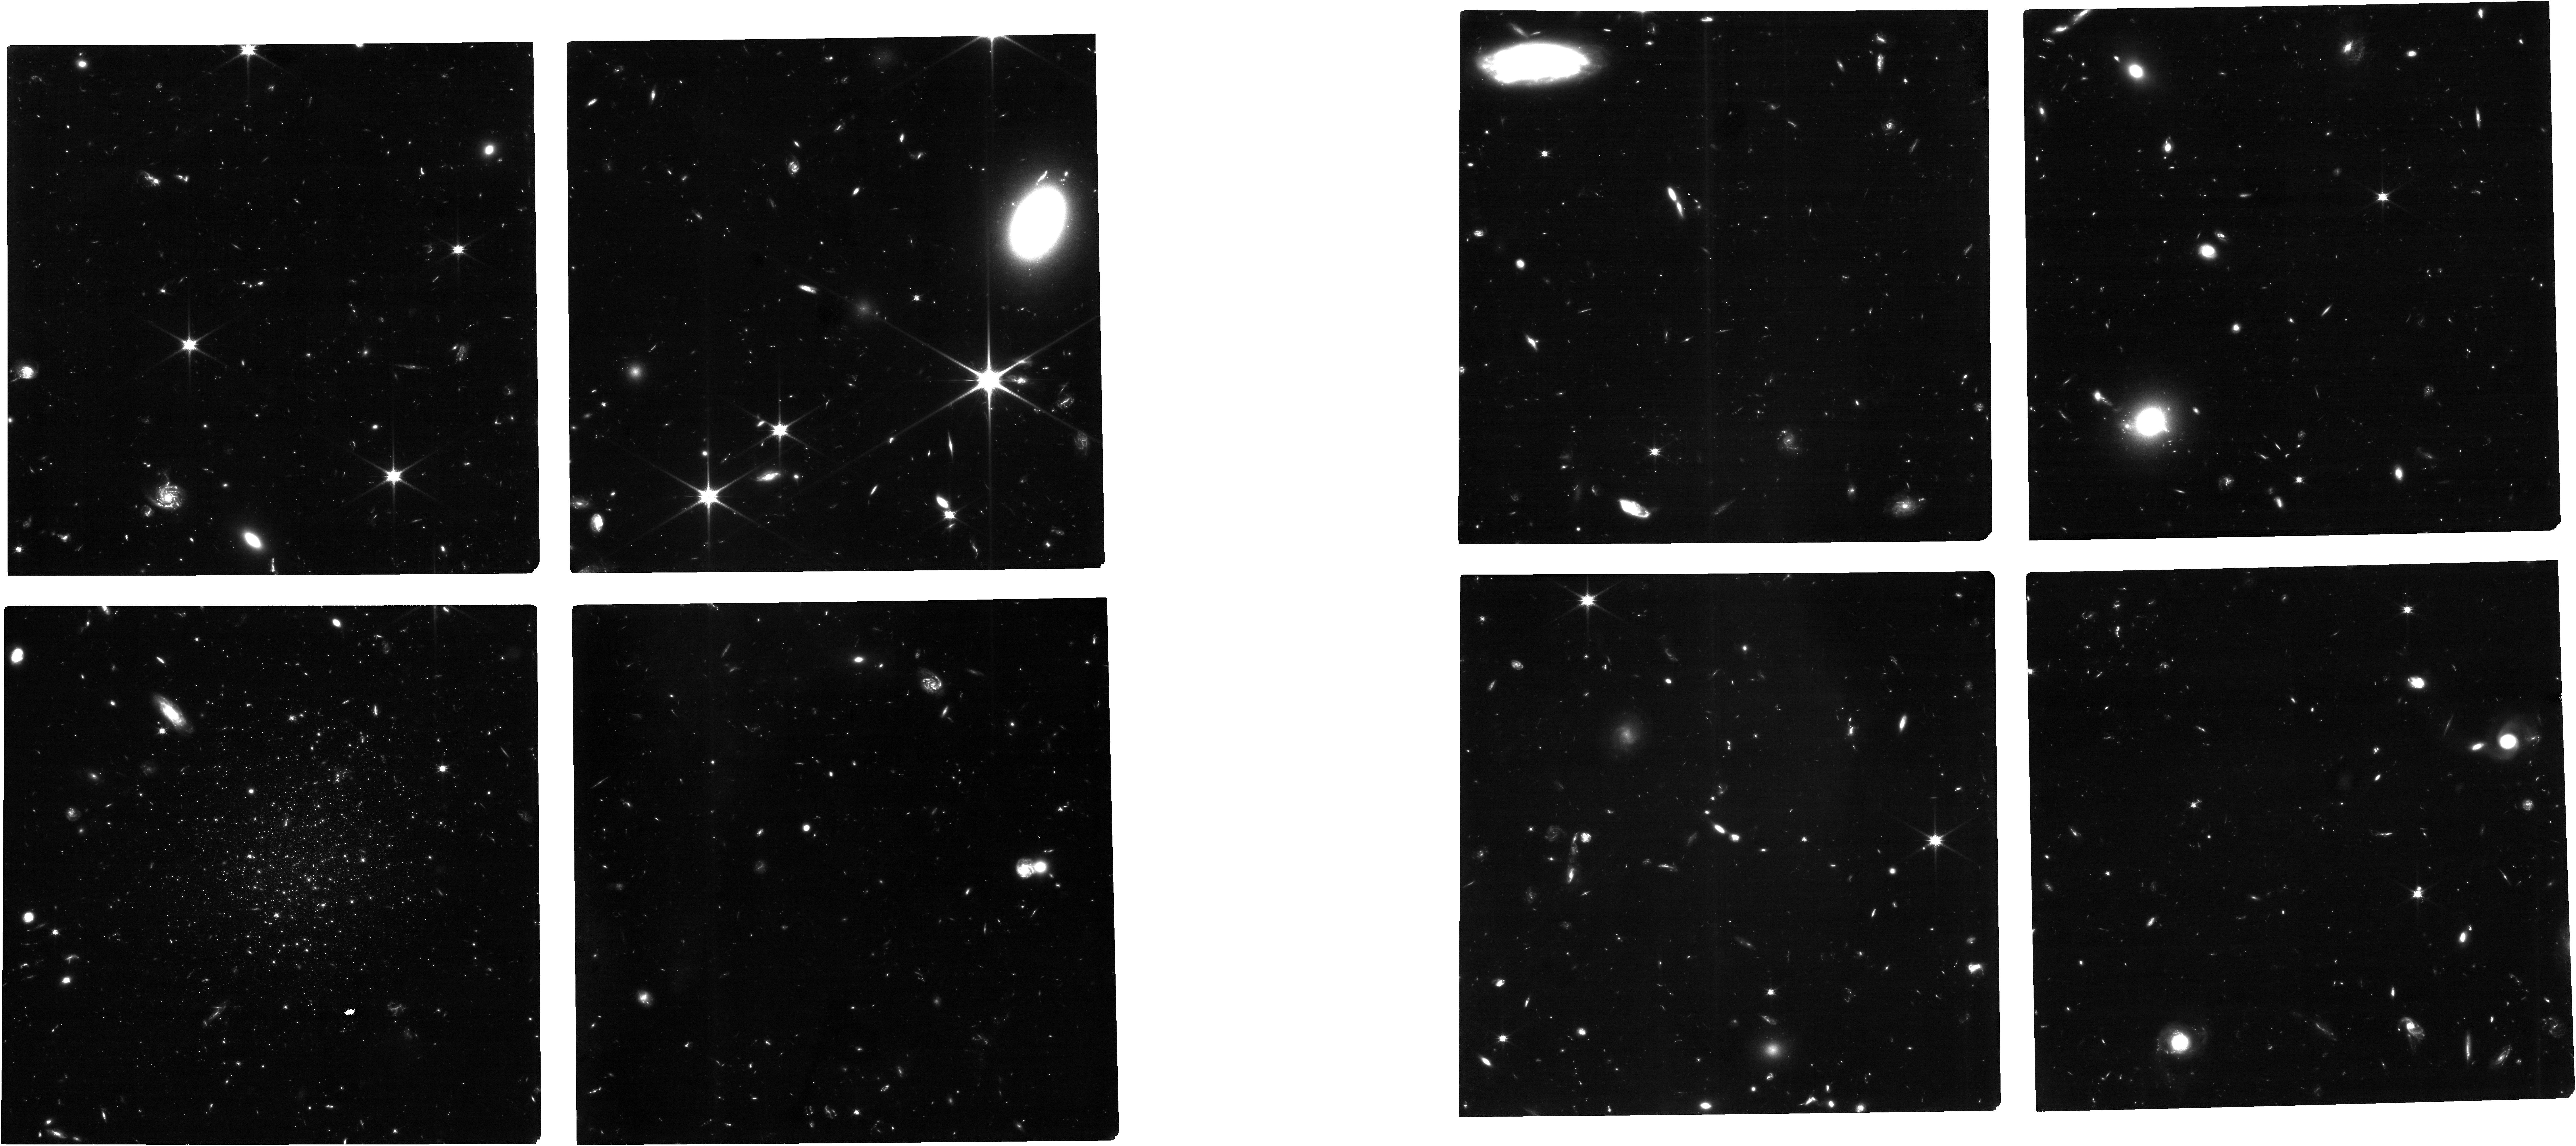
Target: TUCANAB. Instrument: NIRCAM. Filter: F090W. Exposure: 14 h. Observation ID: jw04748-o001_t001_nircam_clear-f090w

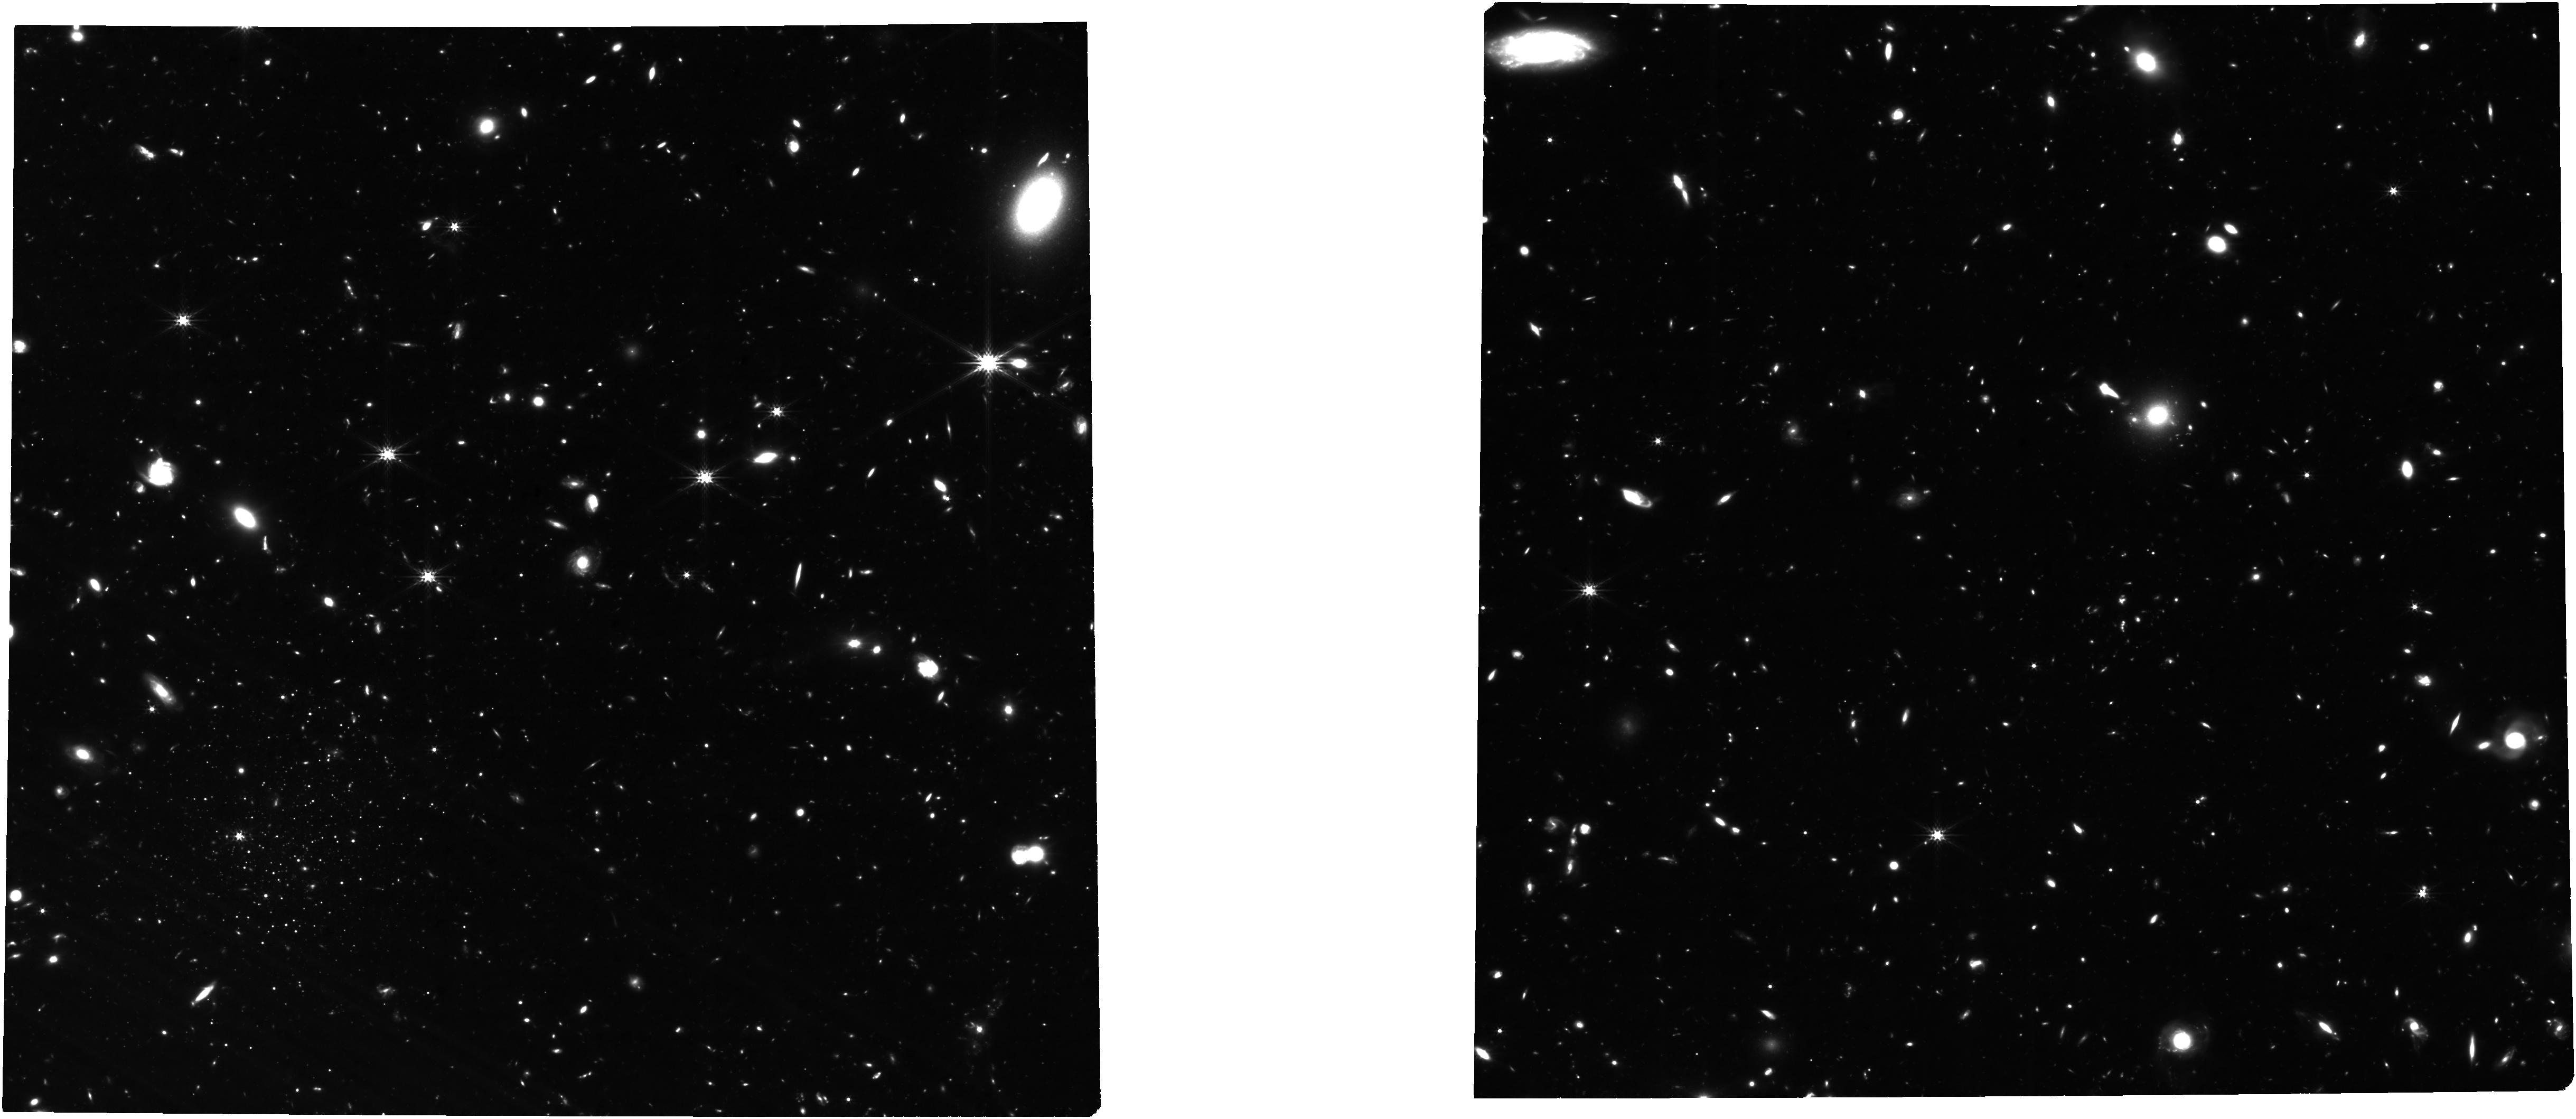
Target: TUCANAB. Instrument: NIRCAM. Filter: F277W. Exposure: 20.8 h. Observation ID: jw04748-o001_t001_nircam_clear-f277w

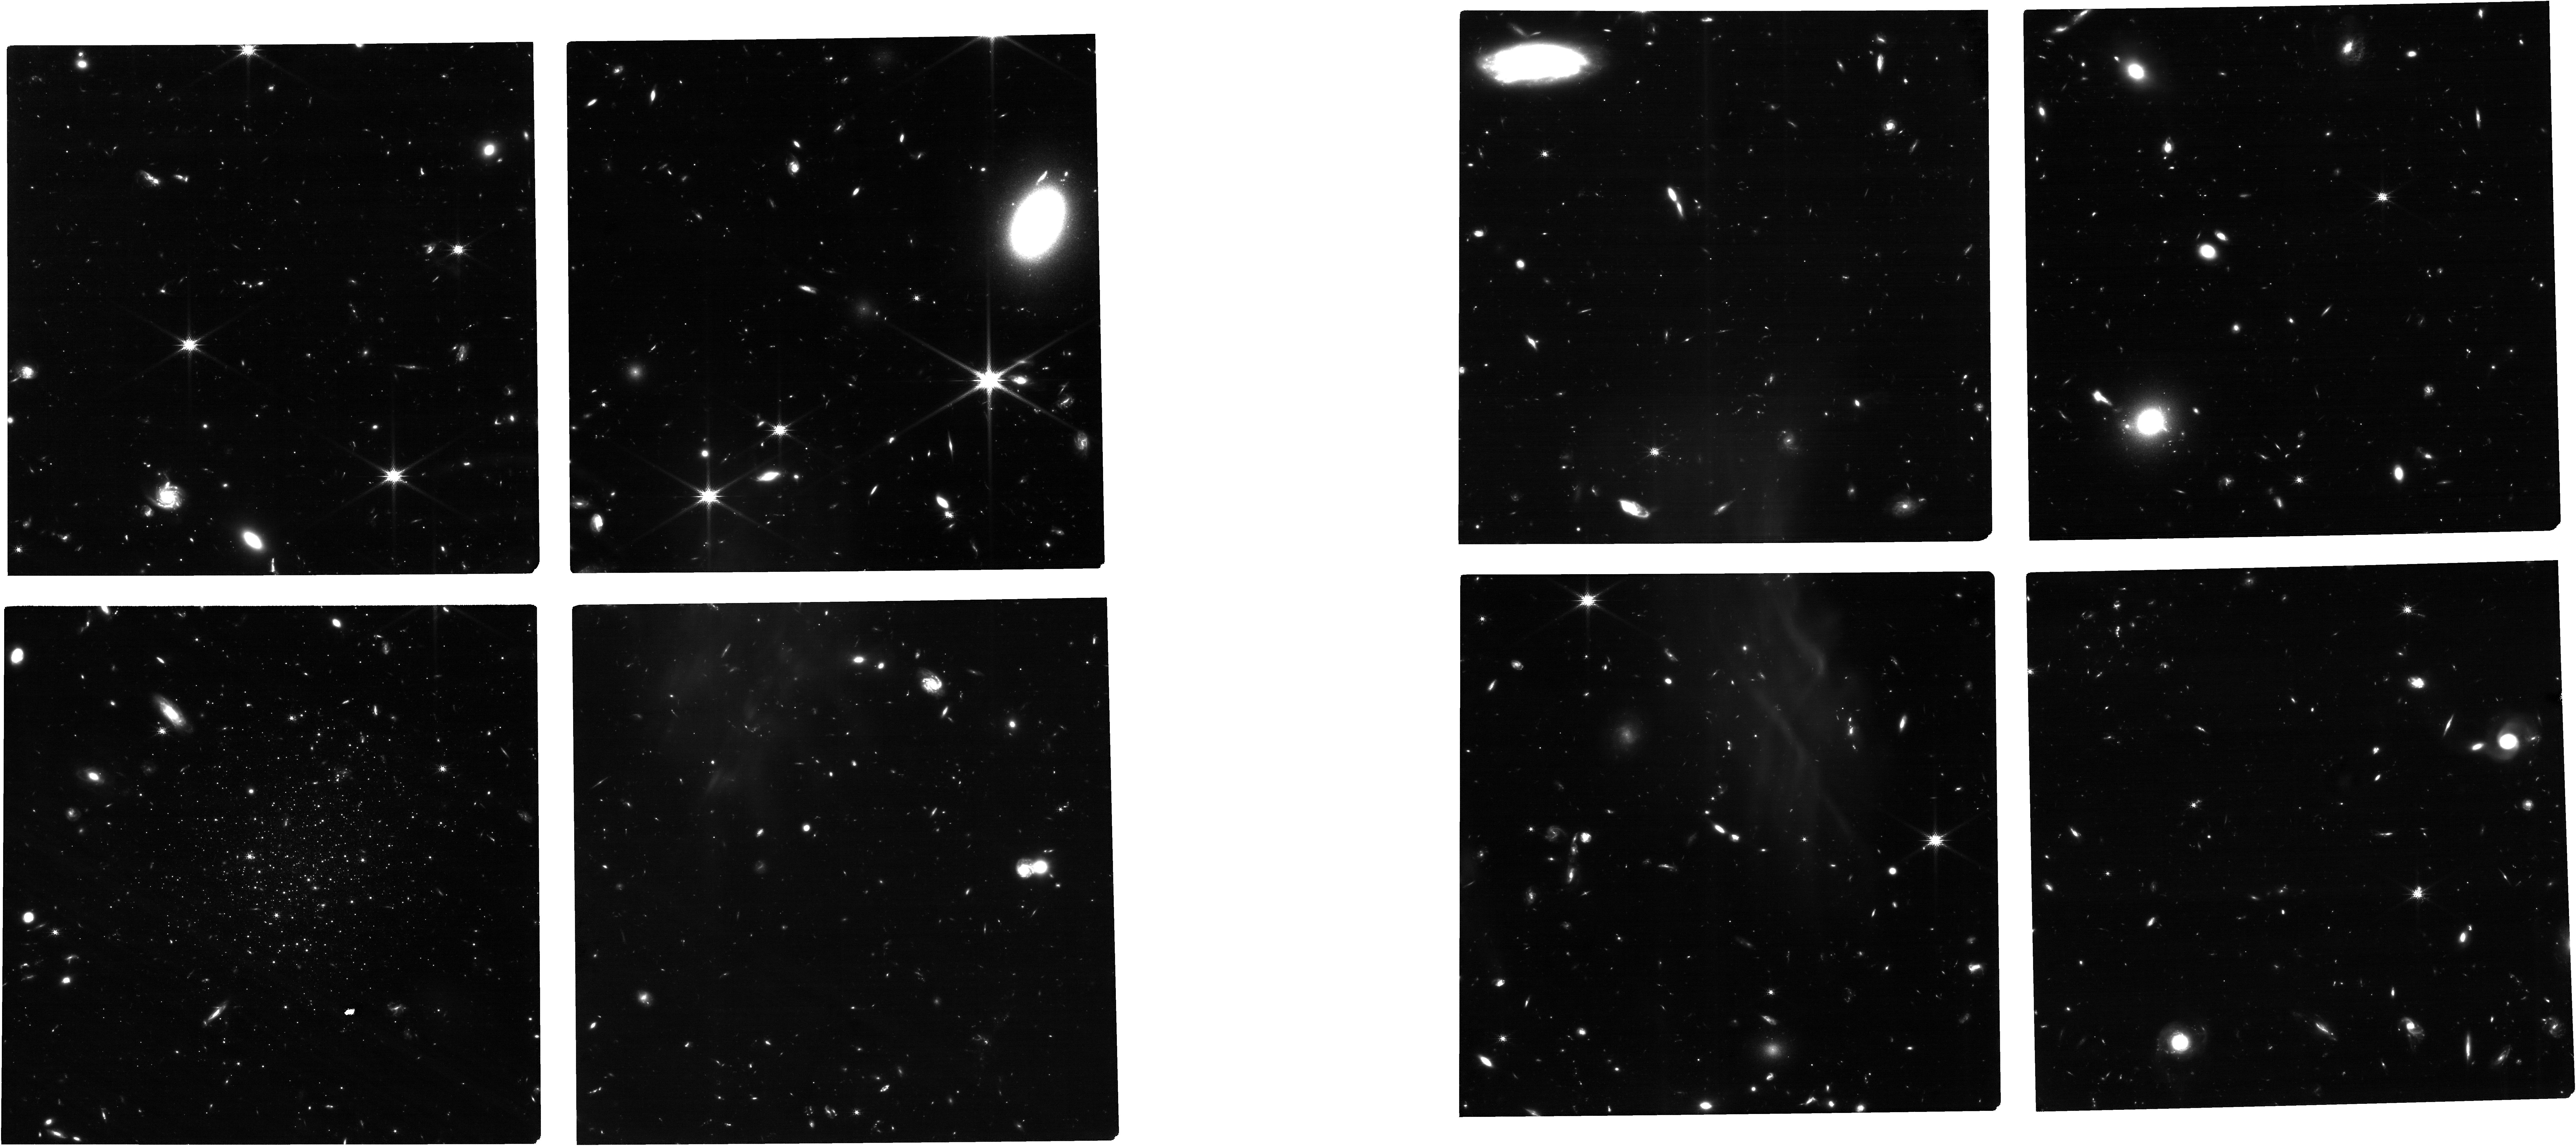
Target: TUCANAB. Instrument: NIRCAM. Filter: F150W. Exposure: 6.9 h. Observation ID: jw04748-o001_t001_nircam_clear-f150w

The Ancient Star Formation History of the Isolated, Quenched Ultra-faint Dwarf Galaxy Tucana B (PI: Sand, David J.)

We request F090W+F150W NIRCam imaging of Tucana B, a newly discovered, isolated ultra-faint dwarf galaxy beyond the edge of the Local Group (M_V=-6.9; D=1.4 Mpc). Tucana B is a unique ultra-faint, as it has likely never had an encounter with the Milky Way's hot halo or tidal field, yet its ground-based observations only display an old (~13 Gyr), metal poor ([Fe/H]=-2) stellar population, and it lacks any HI gas with which to make new stars -- it is quenched. Reionization is expected to quench many of the smallest galaxies at early times, heating their gas reservoirs and stopping any subsequent star formation. Observations of Tucana B down to the oldest main sequence turnoff will be a definitive test of the role that reionization plays, identifying whether early star formation stopped around the reionization epoch, or continued up until more recent times, as is seen in more massive field dwarfs. Only JWST can perform these observations well outside the Milky Way's virial radius, where ultra-faint dwarf galaxies are unaffected by ram pressure and tidal forces. Tucana B is currently the only target that can test this prediction of modern galaxy formation theory. We have designed our observations with potential, future proper motion measurements in mind, which could further elucidate the origins and history of Tucana B with respect to the Local Group.